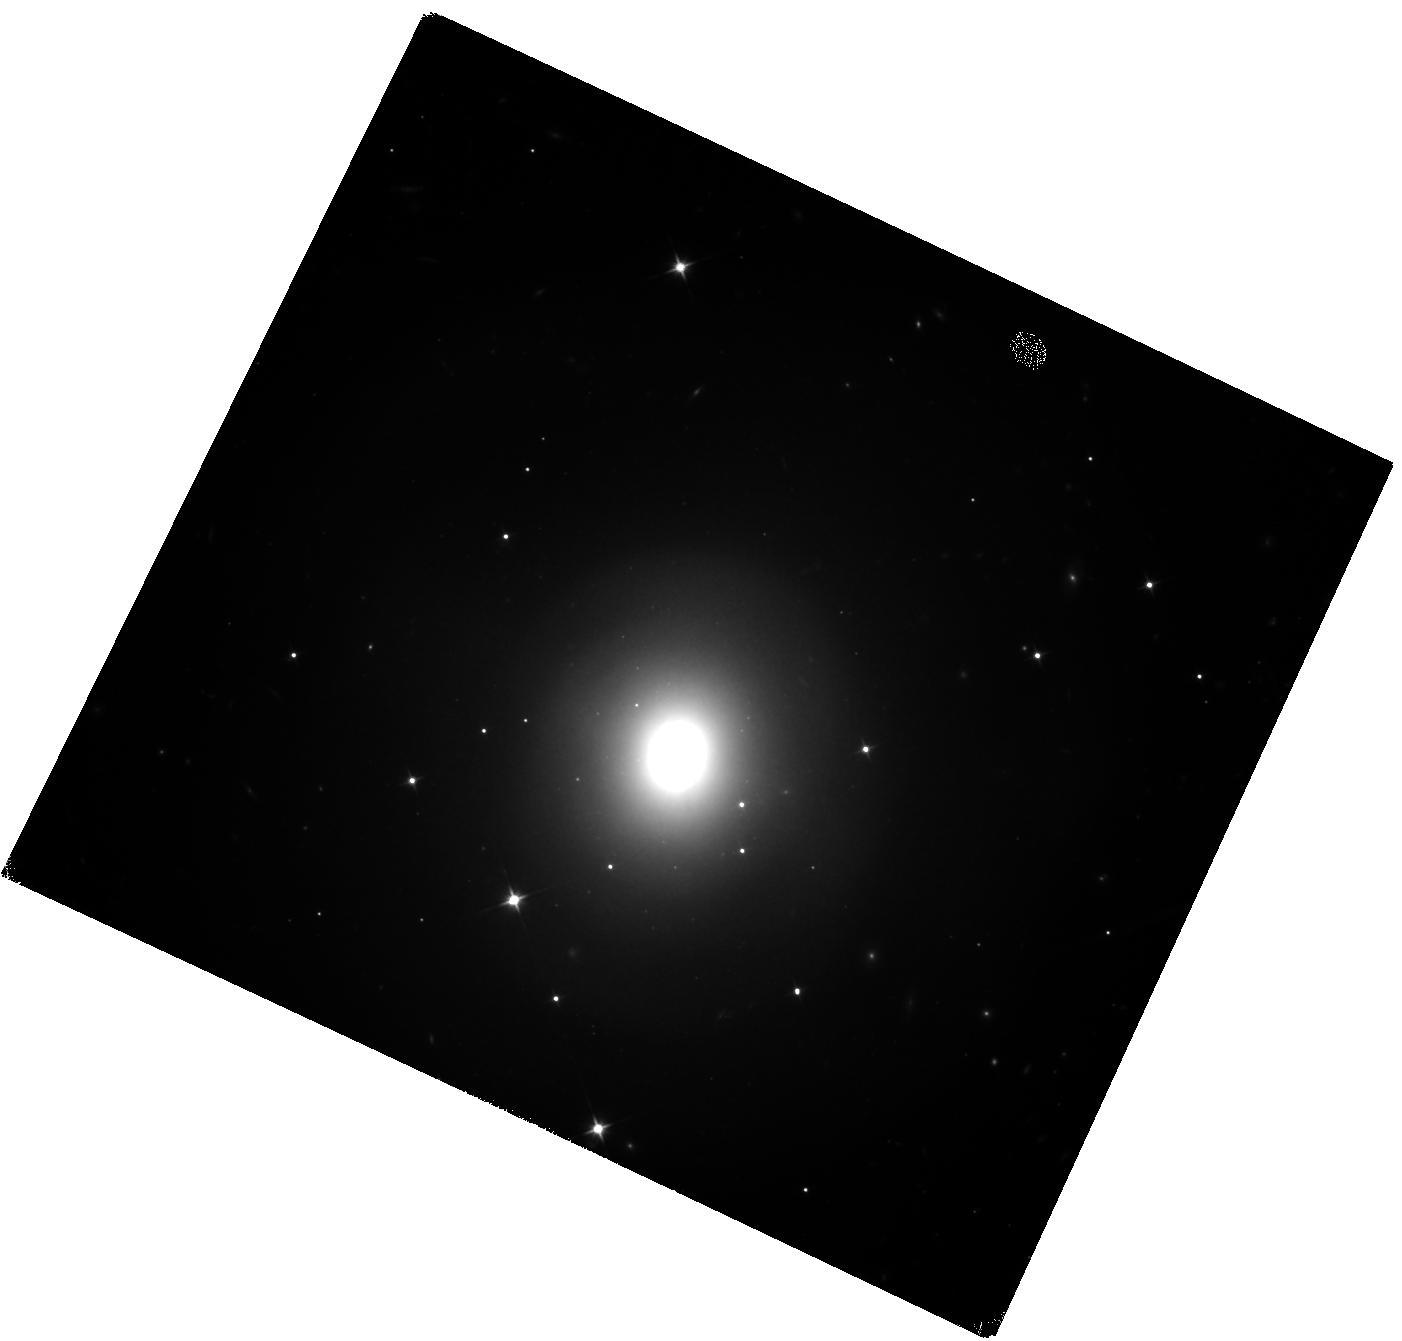
Target: GW170817. Instrument: WFC3/IR. Filter: F110W. Exposure: 2.9 h. Observation ID: hst_15886_01_wfc3_ir_f110w_ie5501

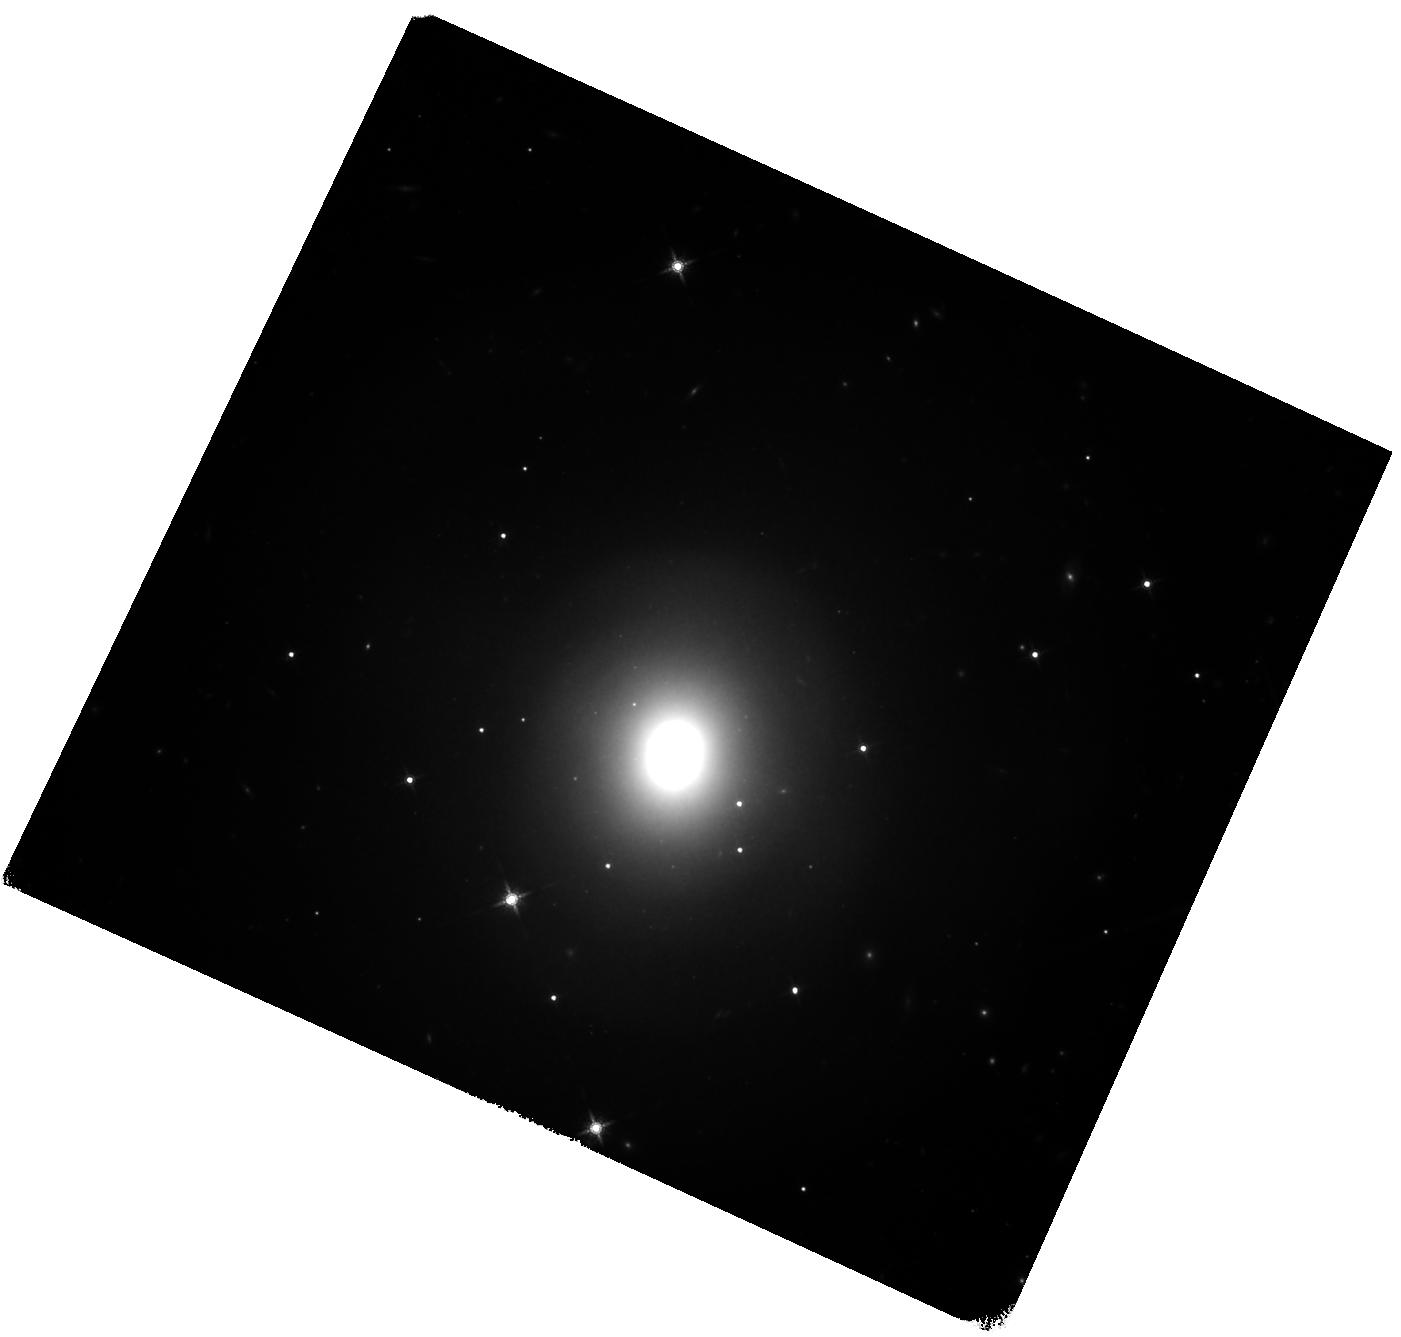
Target: GW170817. Instrument: WFC3/IR. Filter: F160W. Exposure: 2.2 h. Observation ID: hst_15886_03_wfc3_ir_f160w_ie5503

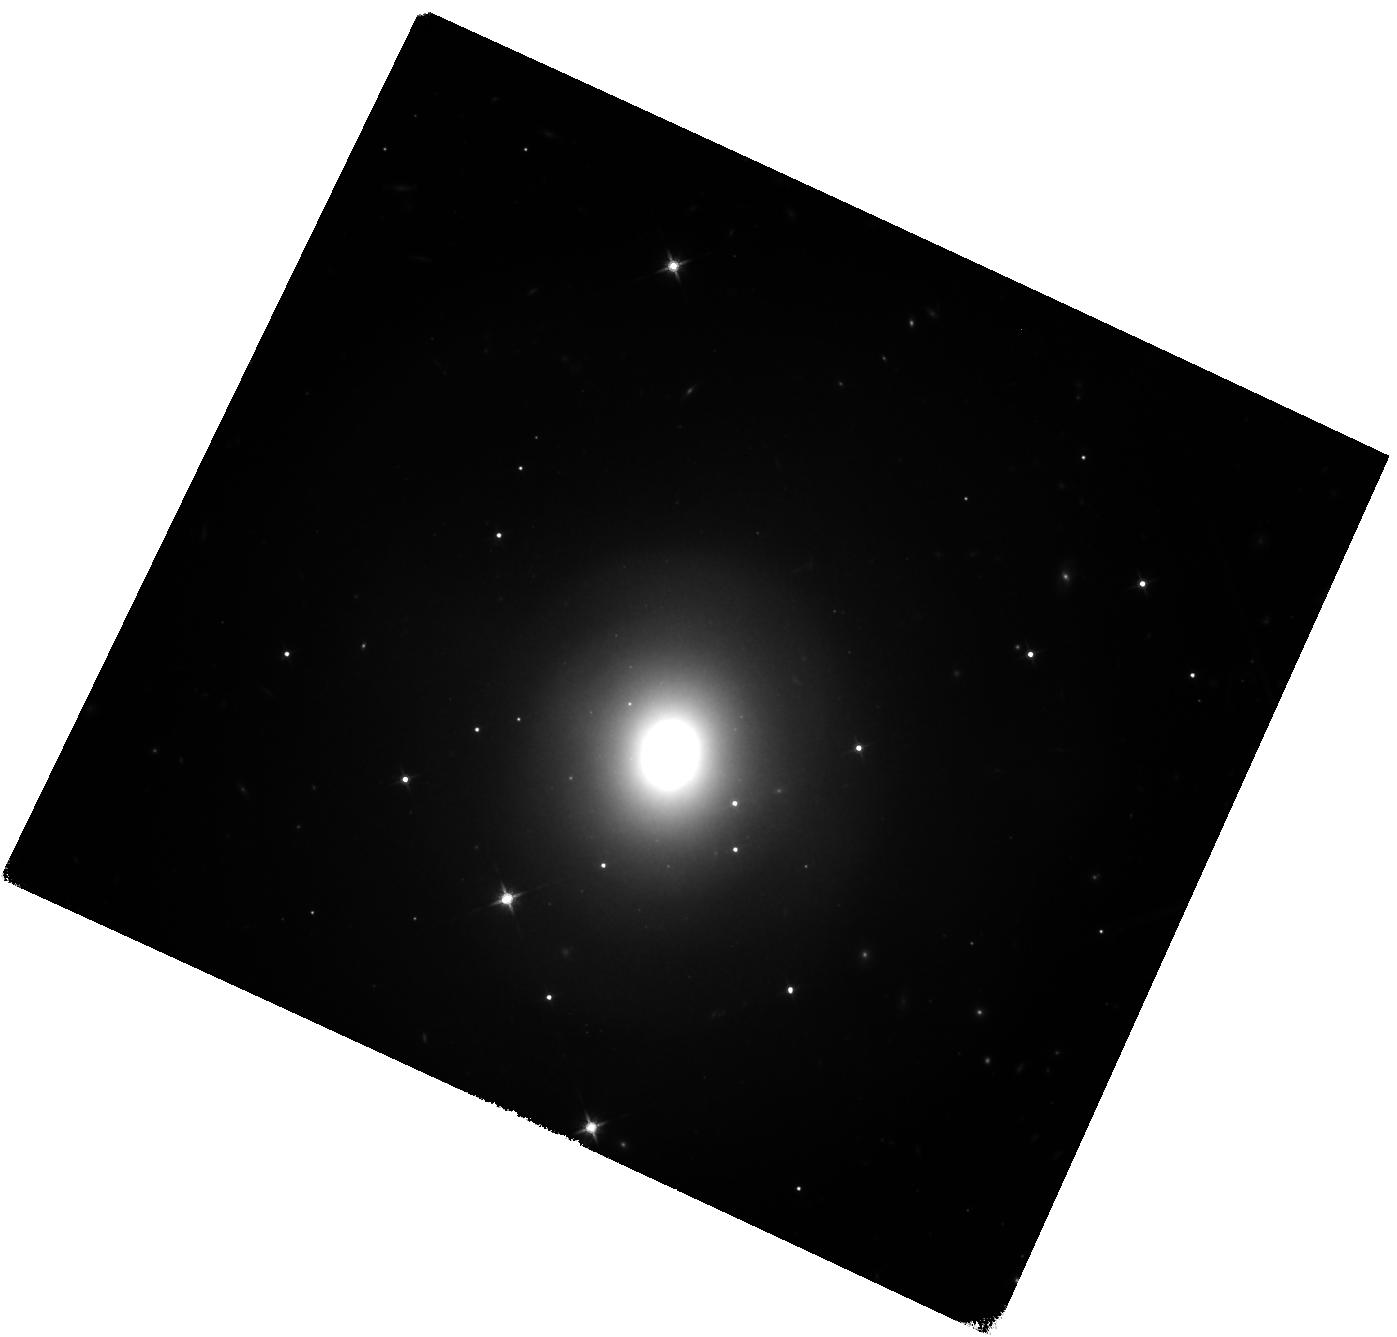
Target: GW170817. Instrument: WFC3/IR. Filter: F140W. Exposure: 2.2 h. Observation ID: hst_15886_02_wfc3_ir_f140w_ie5502

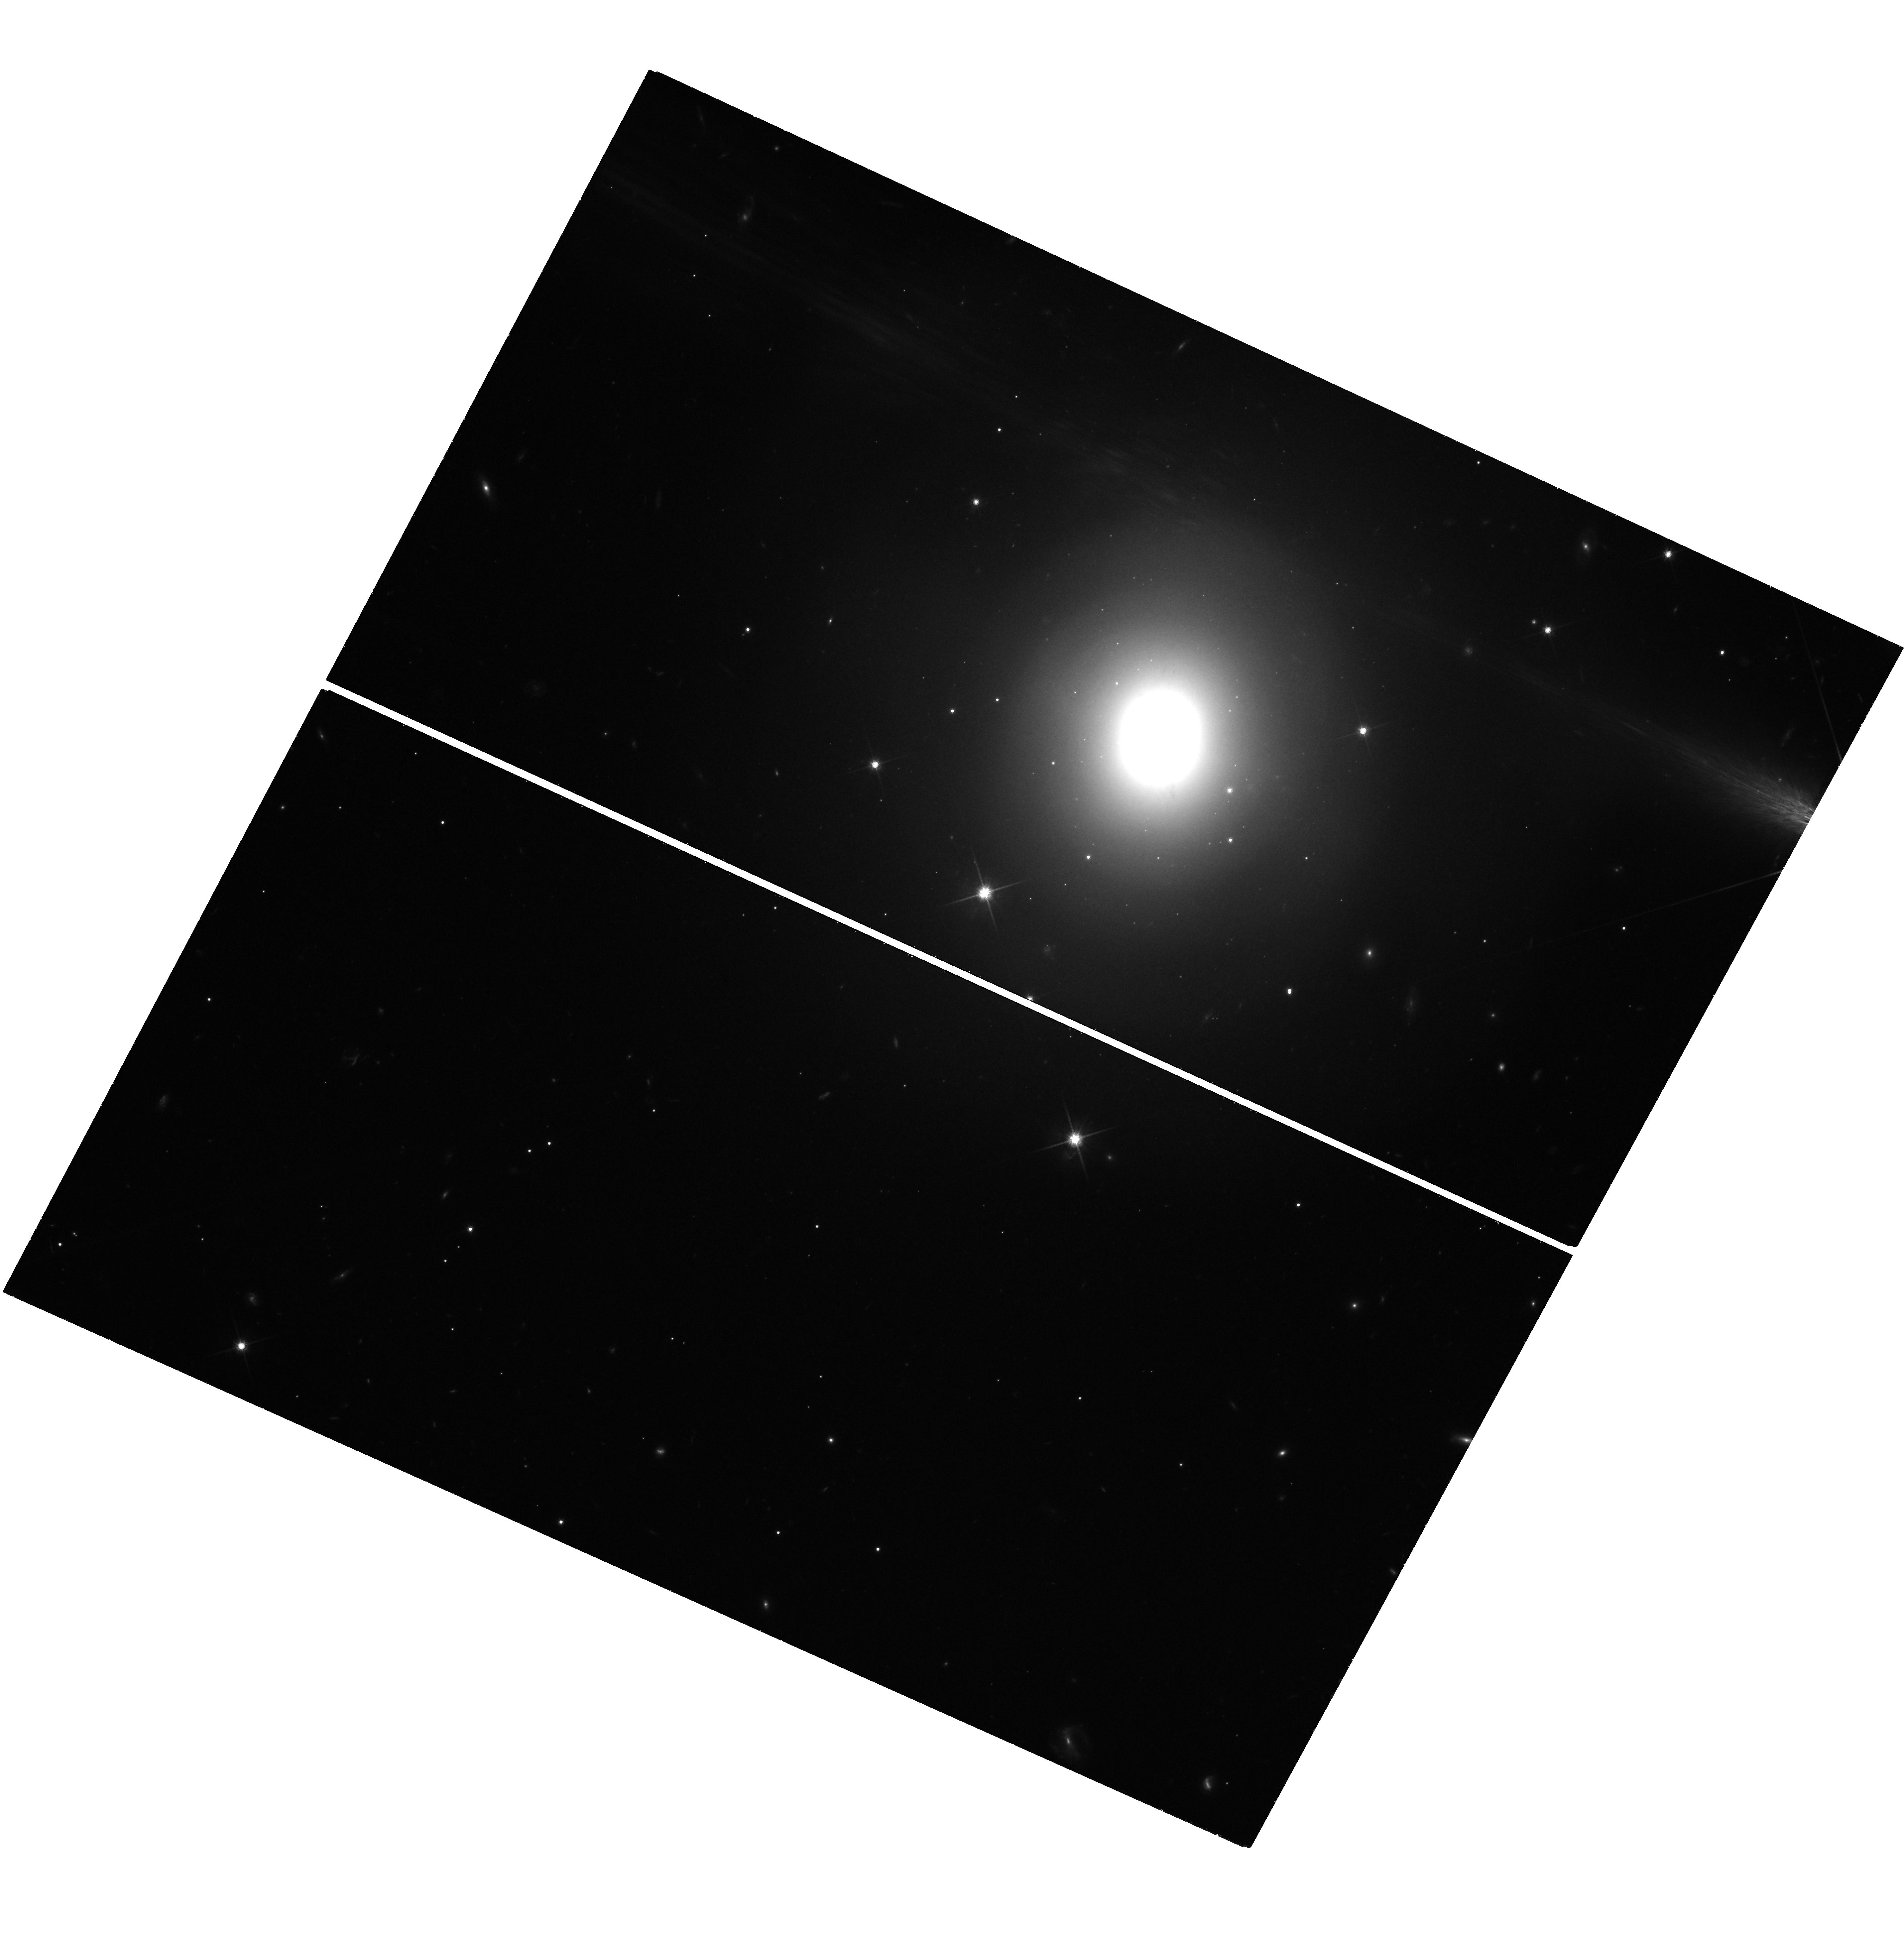
Target: GW170817. Instrument: WFC3/UVIS. Filter: F814W. Exposure: 2.2 h. Observation ID: hst_15886_04_wfc3_uvis_f814w_ie5504

1000 Days of GW170817: A Deep Multi-Band View of the First Neutron Star Merger with HST (PI: Fong, Wen-fai)

The joint detection of gravitational waves and light from the binary neutron star merger GW170817 has ushered in a new era of discovery. HST has played a pivotal role in characterizing the optical and near-infrared (NIR) evolution of GW170817, with reported detections of the kilonova and afterglow spanning ~10-350 days post-merger. In particular, at >100 days, the afterglow brightness is extremely faint at >26 mag; thus all detections or constraining upper limits at late times were enabled by HST. One major complication in measuring accurate photometry of the faint optical and NIR afterglow is contaminating light from the host galaxy, which has complex morphological structure. The only way to properly address this issue is by re-visiting the field after the afterglow has faded to obtain deep multi-band template images, against which we can subtract earlier epochs. Motivated by a case study in one of the optical filters, here we propose 13 orbits of HST/WFC3 imaging to obtain late-time template images in four filters, comprising all filters which have HST imaging beyond ~100 days and for which no adequate template images exist. These images will enable reliable and uniform photometry of the optical/NIR afterglow to GW170817 for the first time. In conjunction with ongoing radio and X-ray campaigns by the community, this will allow accurate inferred properties of relativistic outflows from the merger, and the deepest limits on a star cluster at the merger position, strongly constraining the binary progenitor's formation. Given the high-impact nature of GW170817, we waive all proprietary rights associated with data from this proposal.